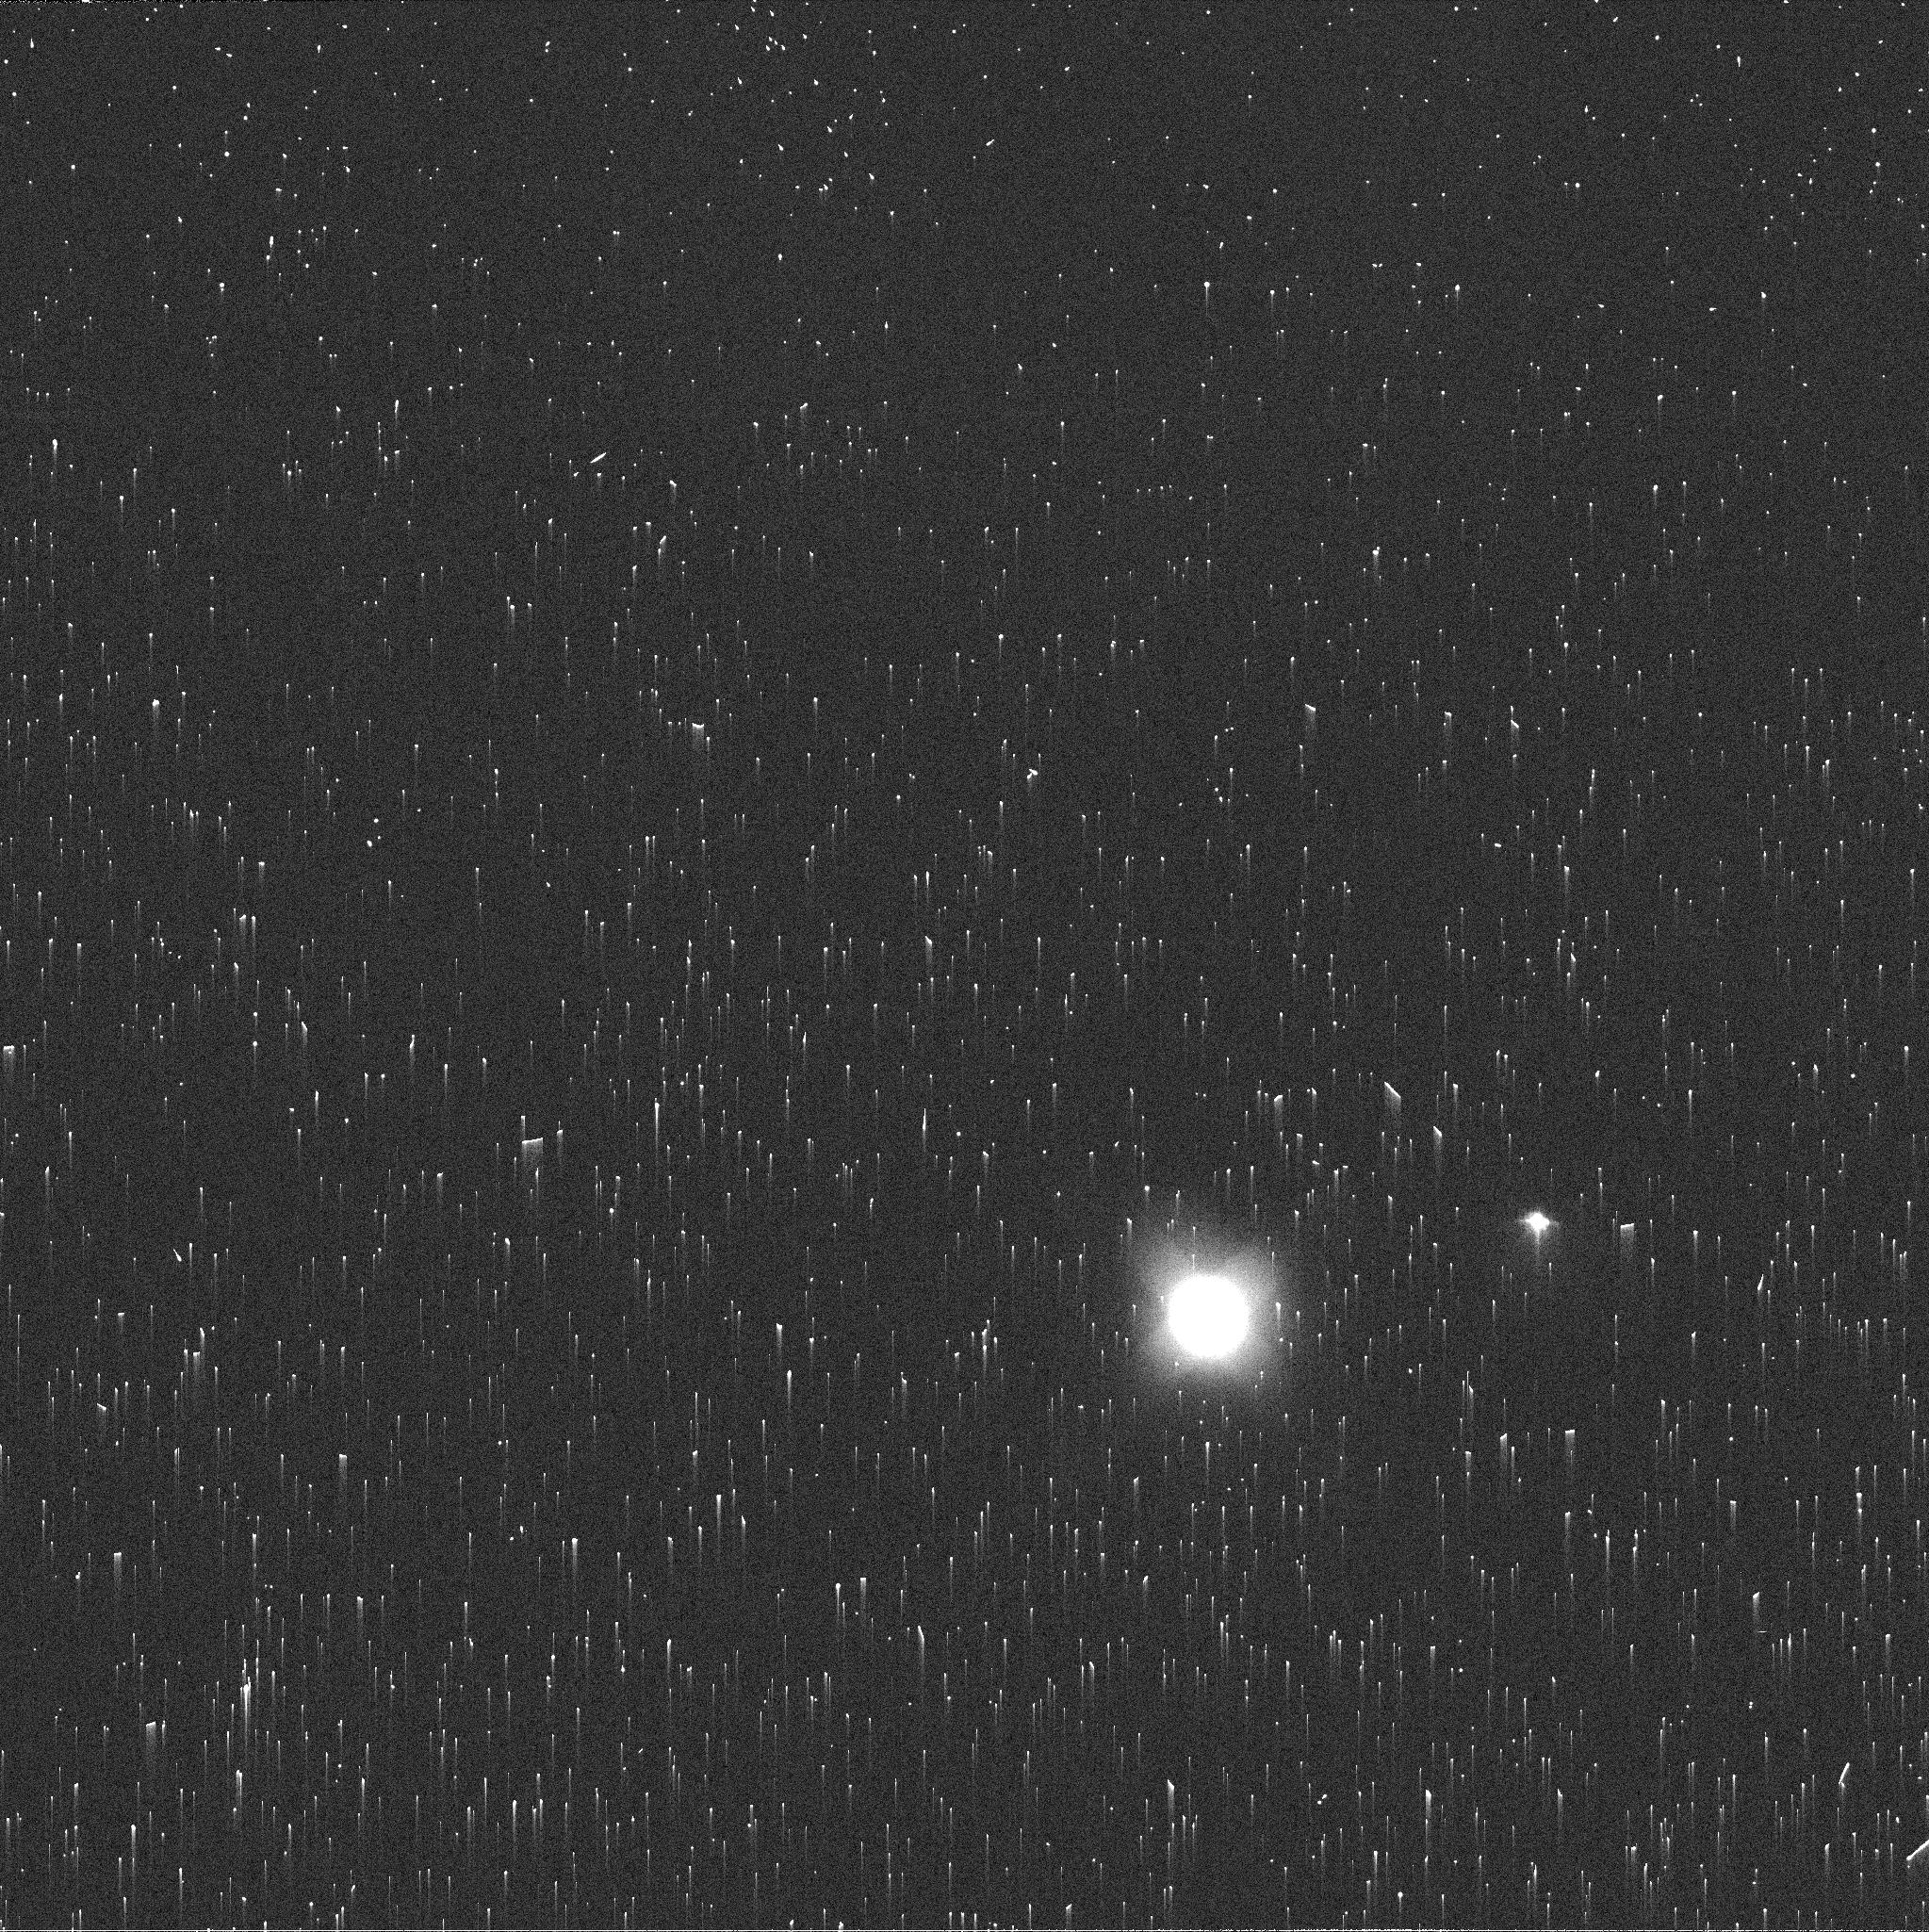
Target: NEPTUNE-MAPS. Instrument: WFC3/UVIS. Filter: FQ619N. Exposure: 2 min. Observation ID: if3p58b2q

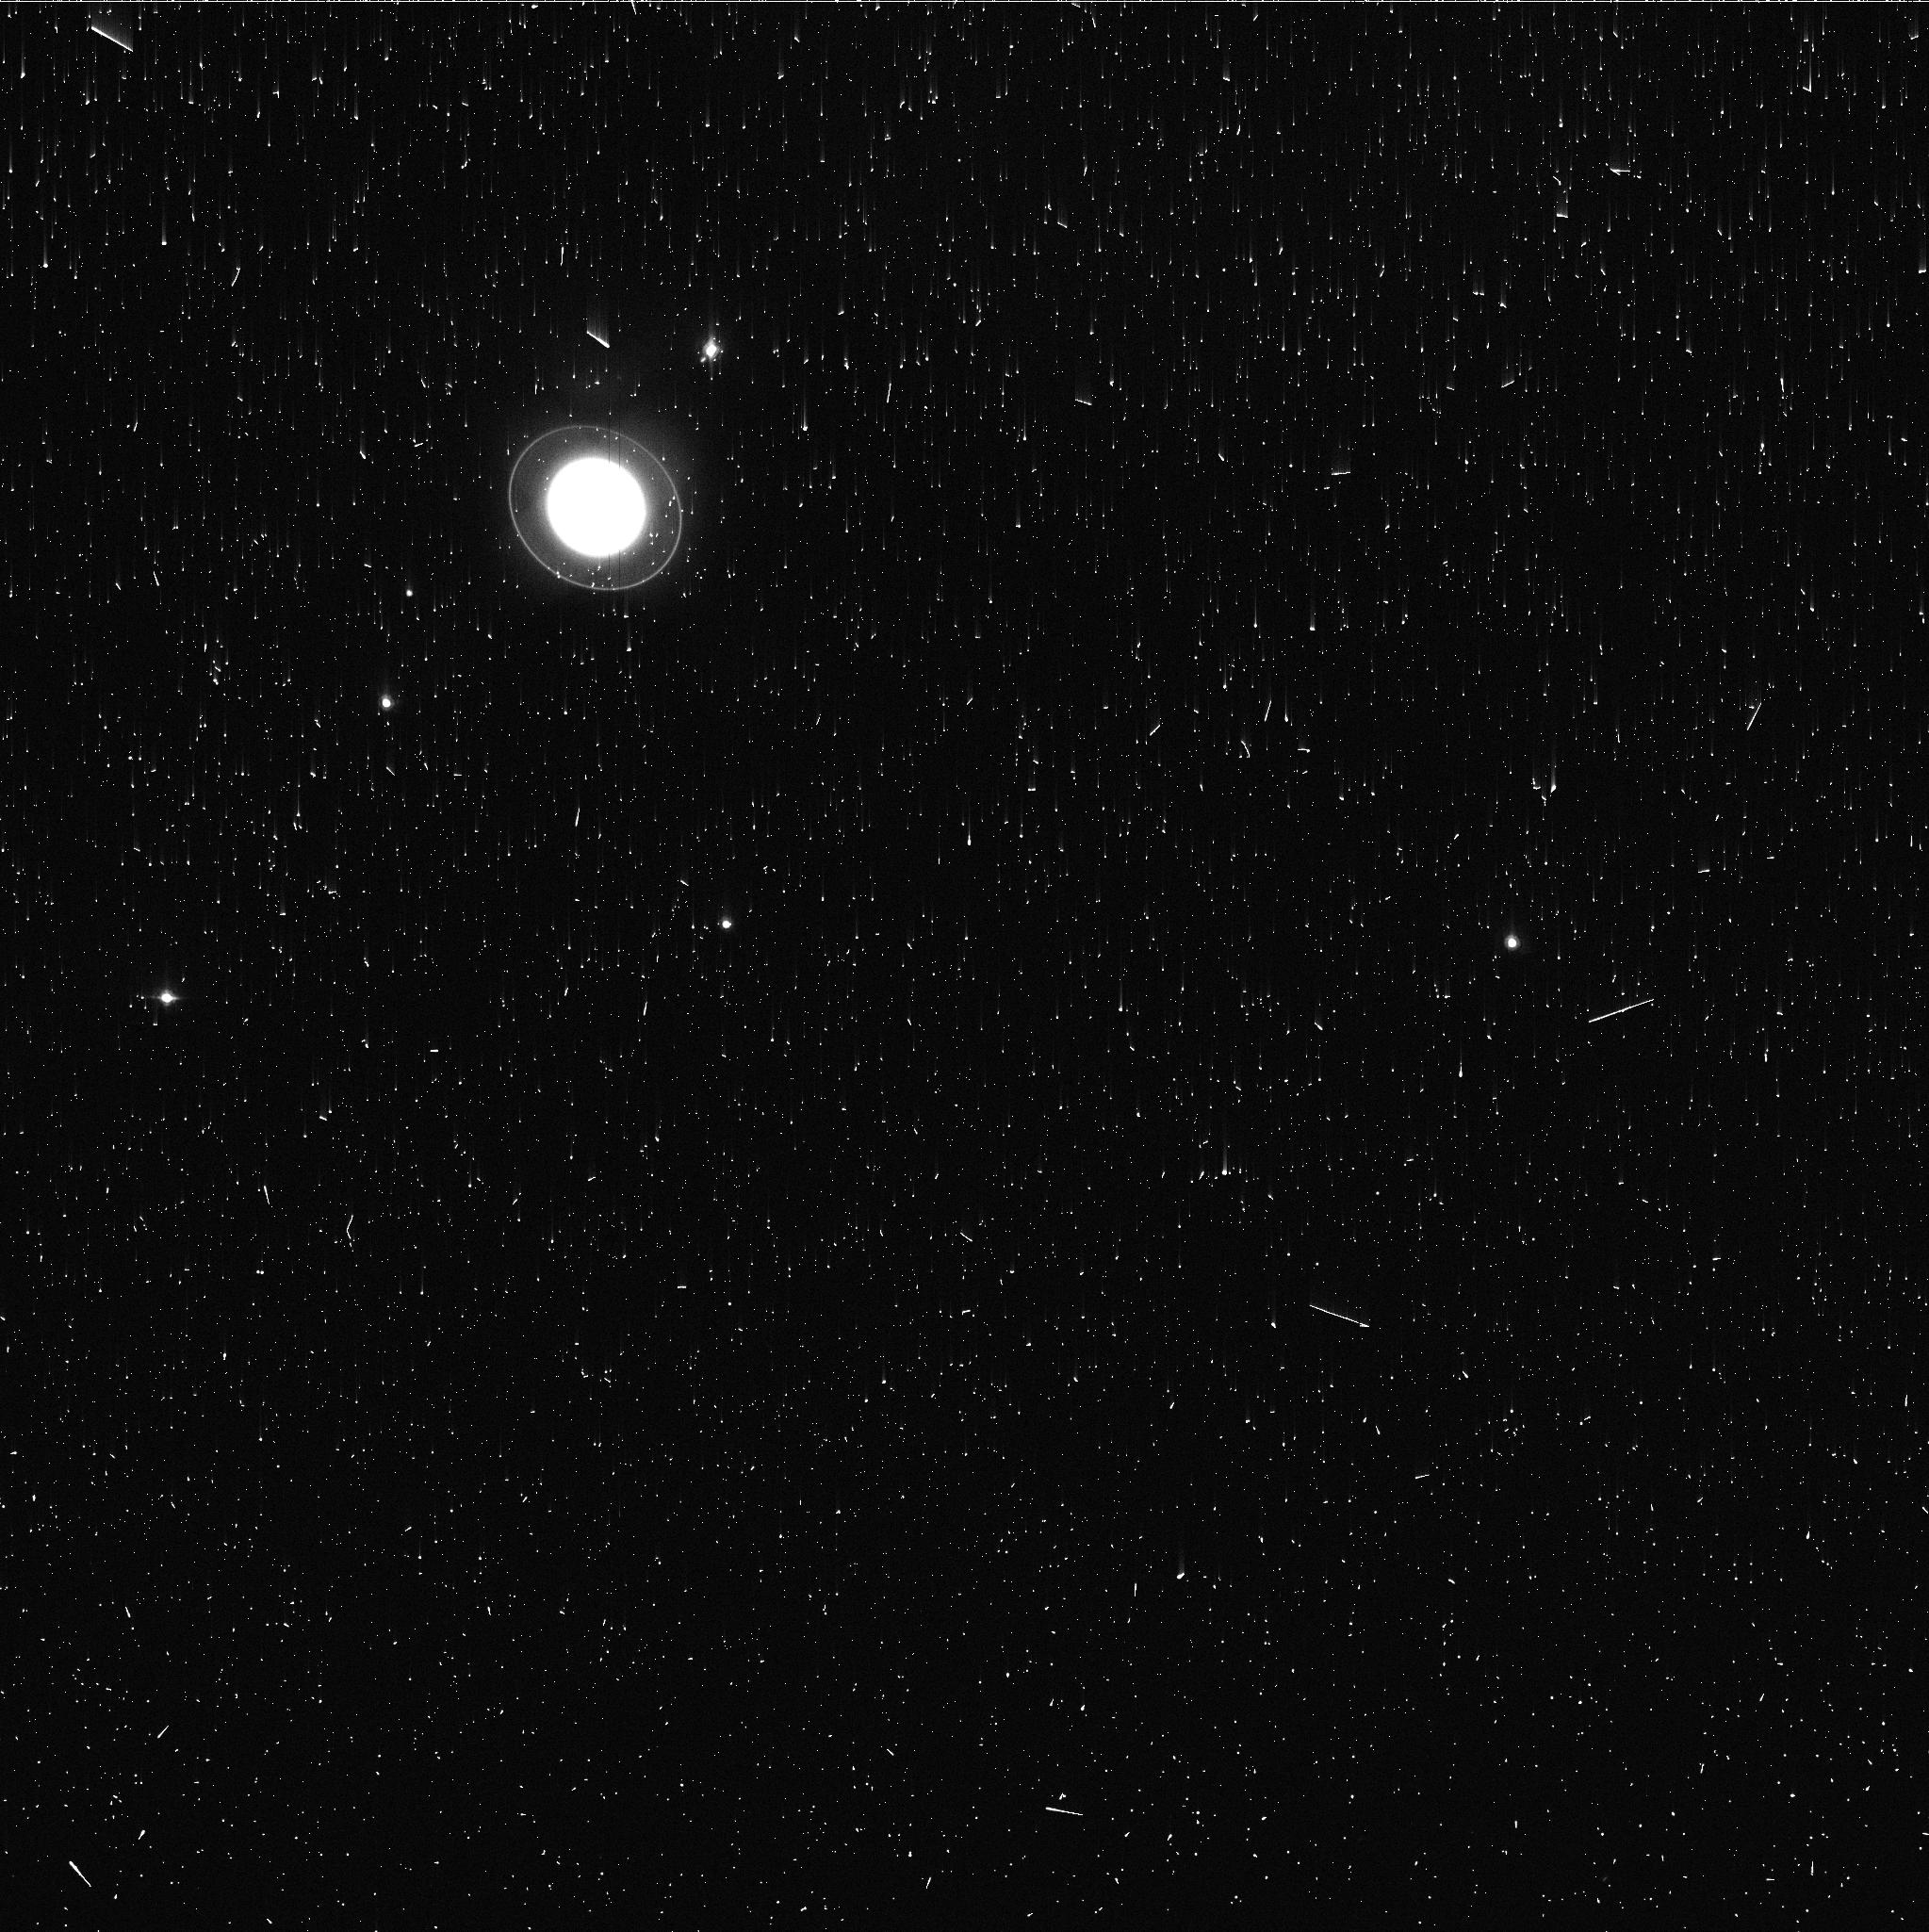
Target: URANUS-MAPS. Instrument: WFC3/UVIS. Filter: FQ727N. Exposure: 3 min. Observation ID: if3p02jjq

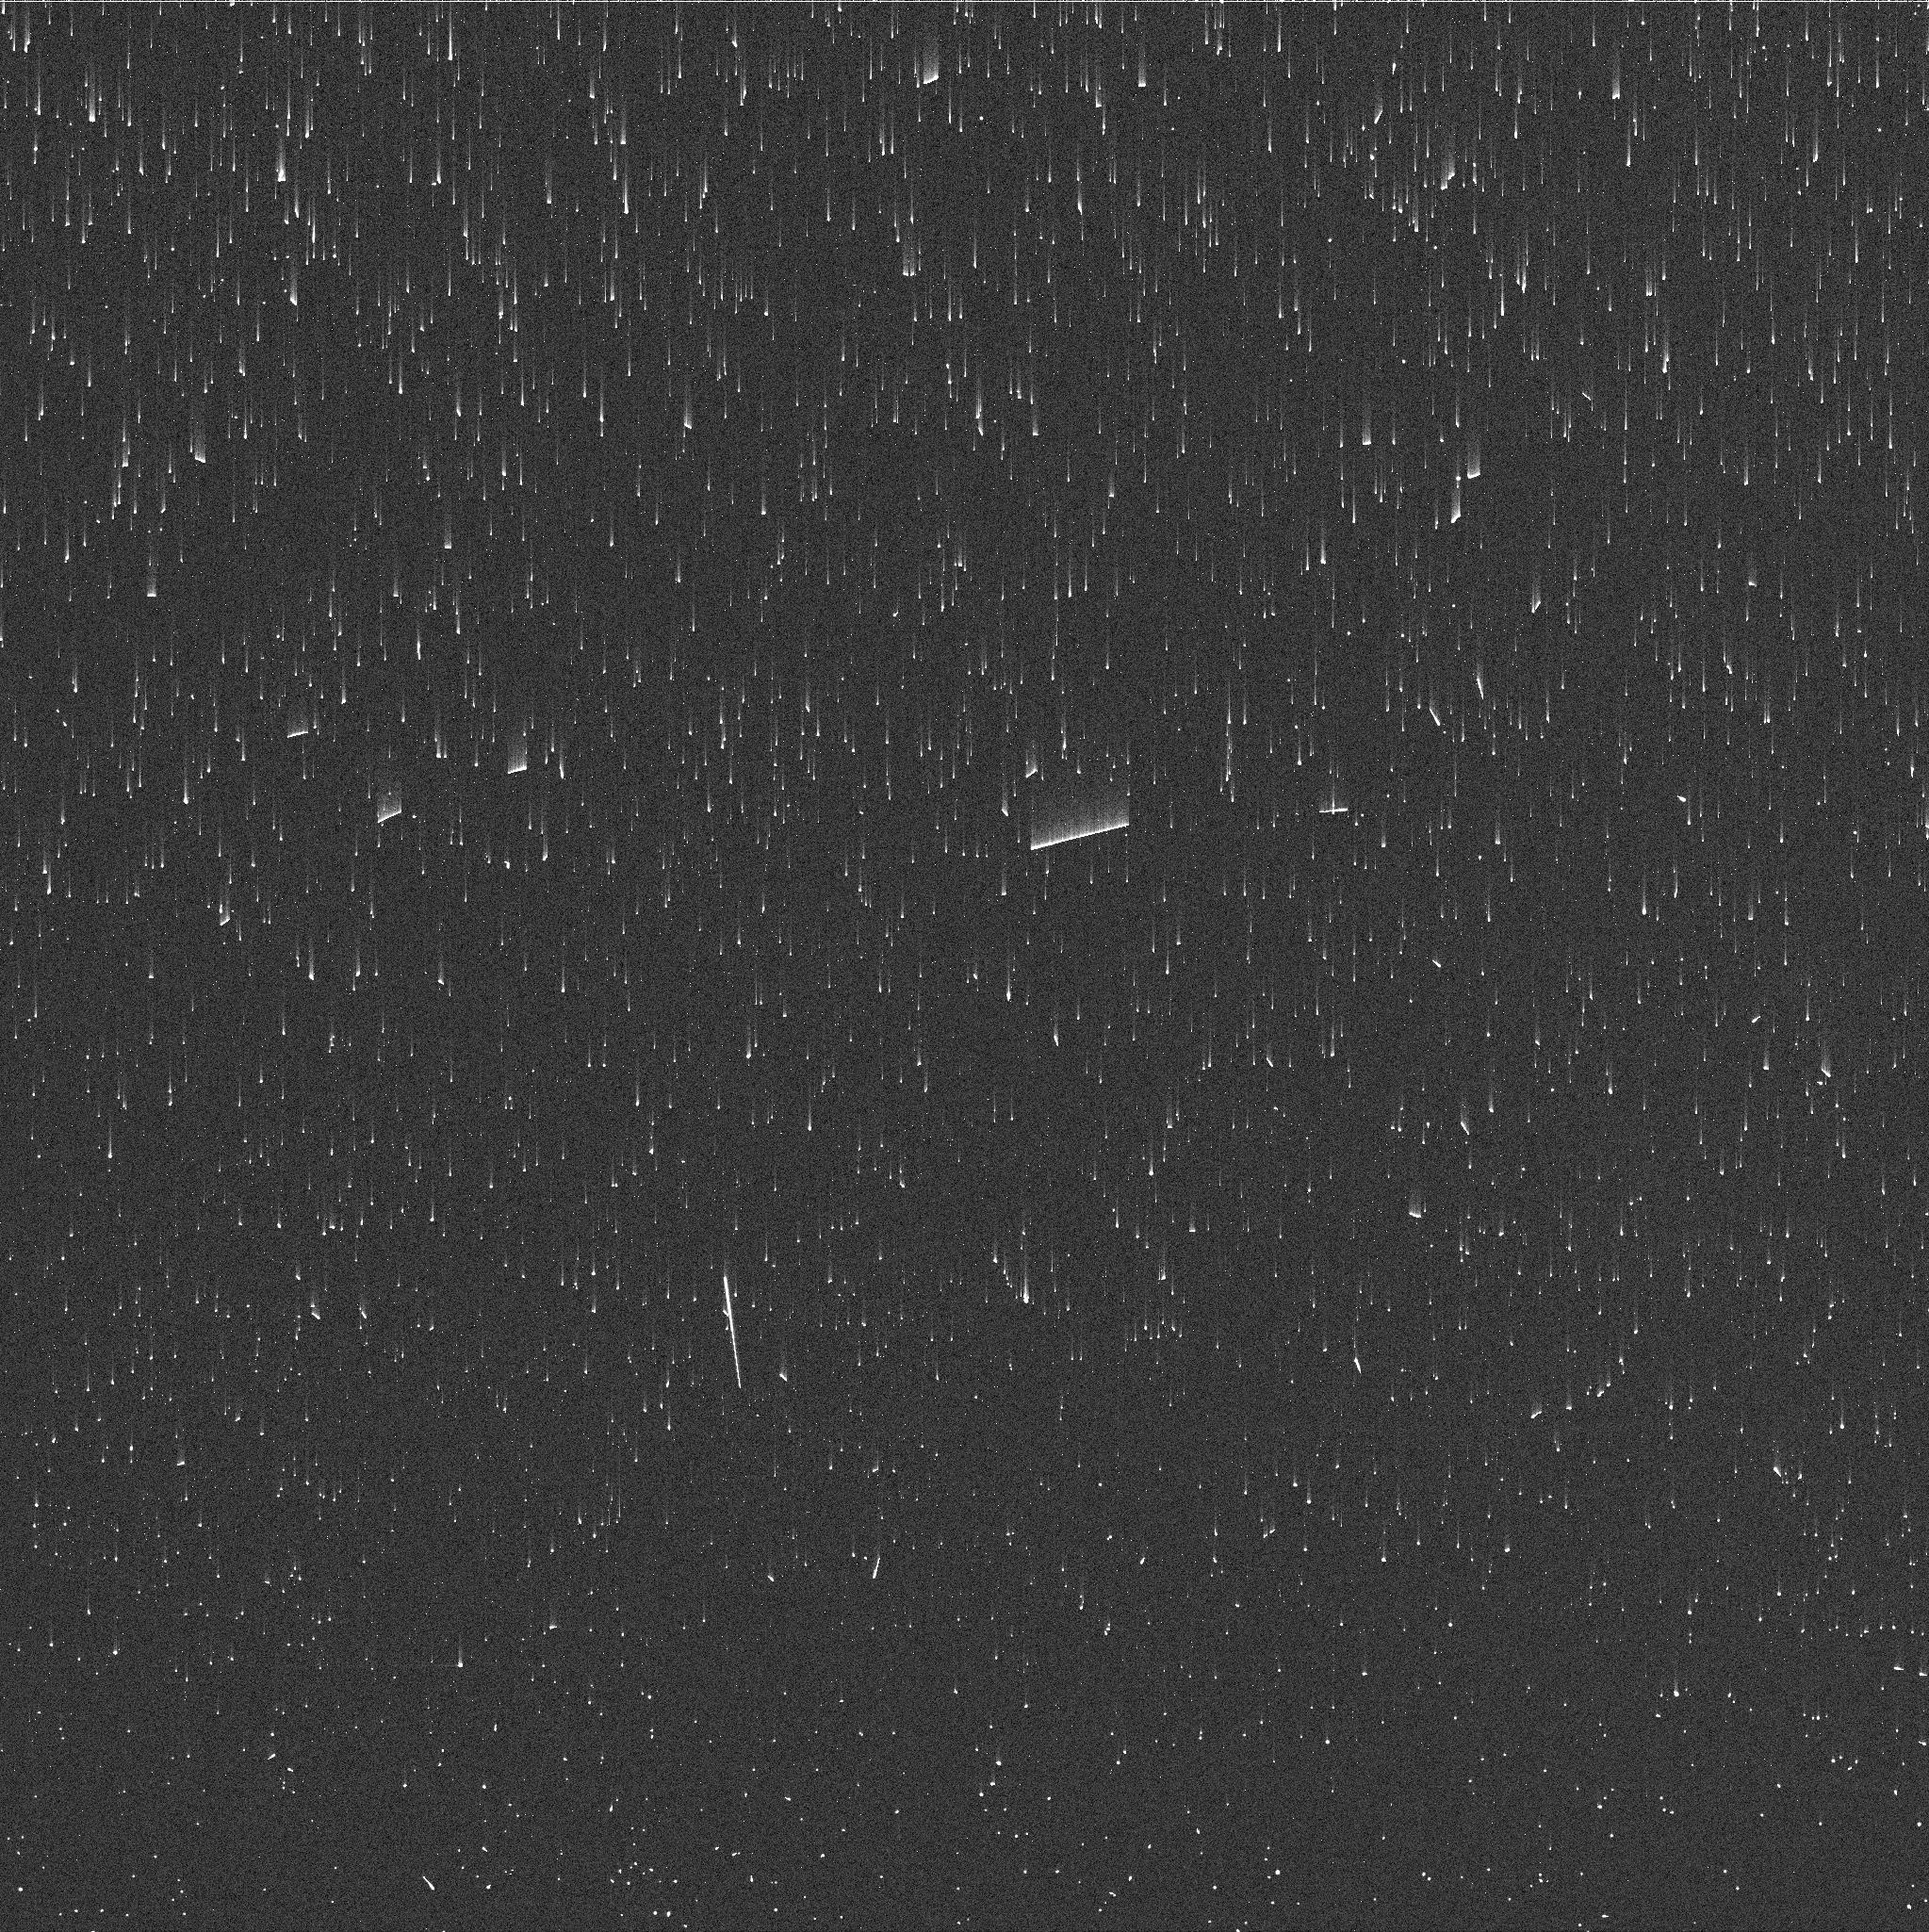
Target: NEPTUNE-MAPS. Instrument: WFC3/UVIS. Filter: FQ727N. Exposure: 2 min. Observation ID: if3p29ipq

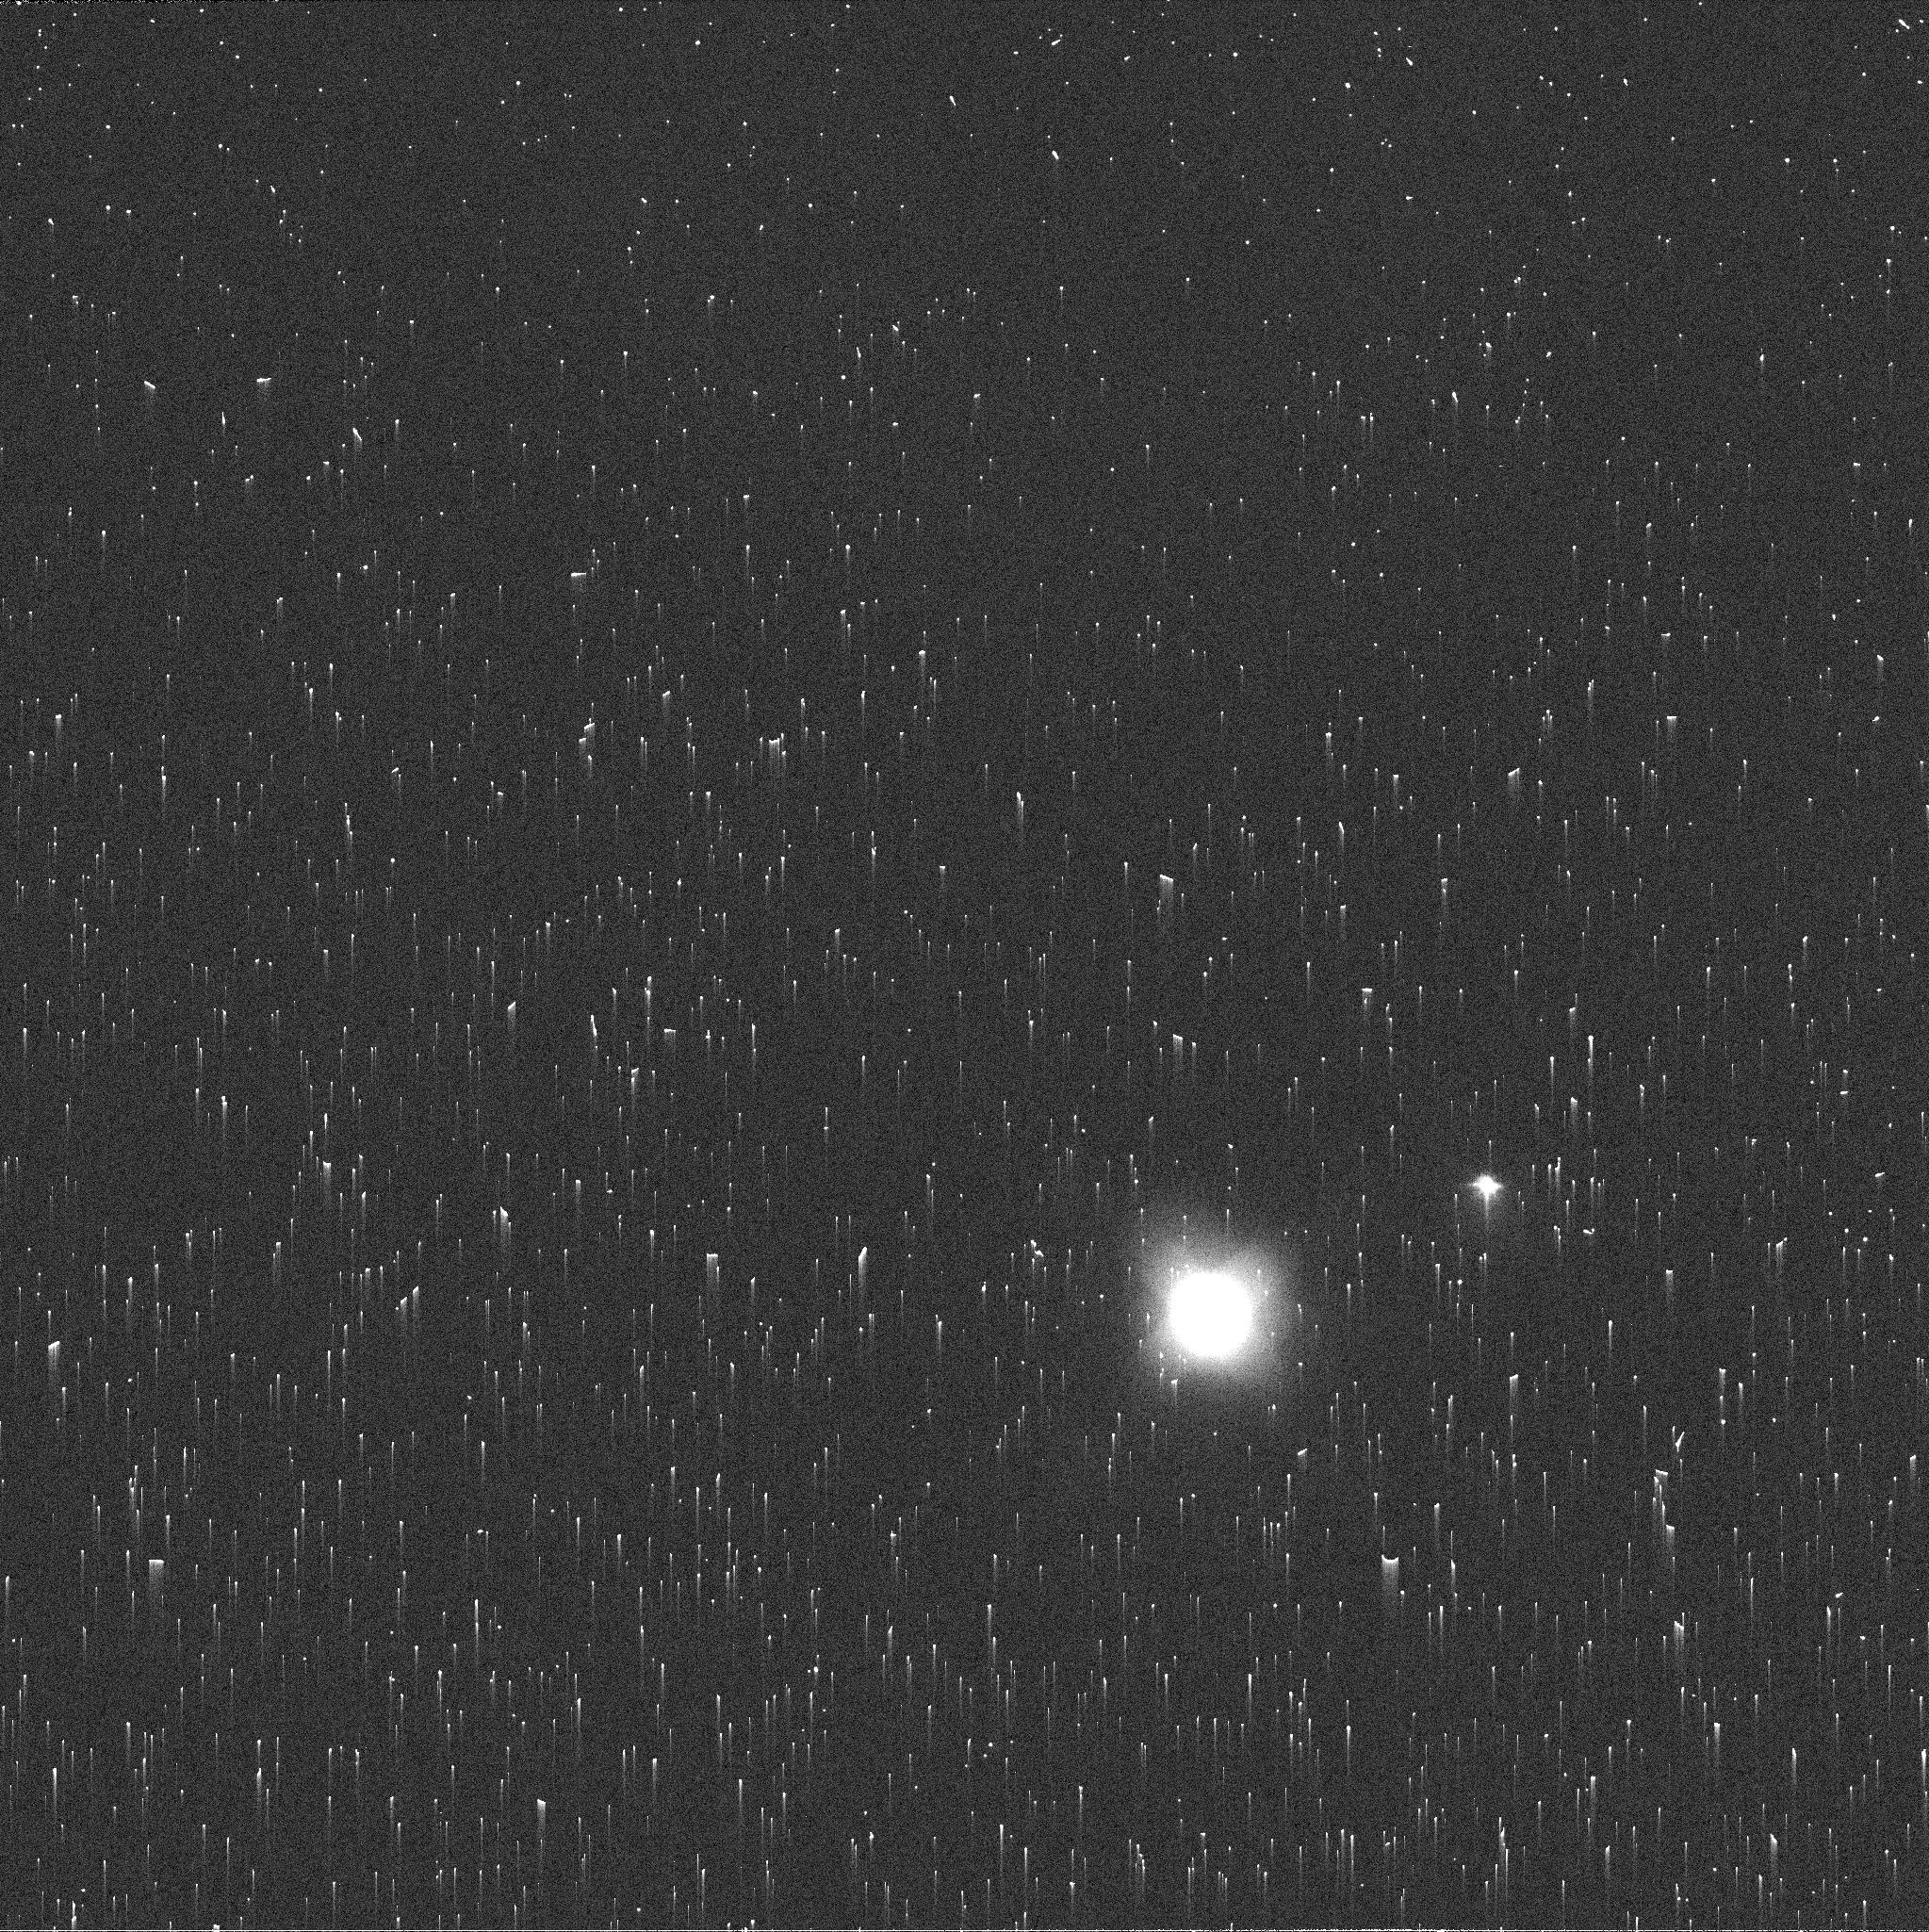
Target: NEPTUNE-MAPS. Instrument: WFC3/UVIS. Filter: FQ619N. Exposure: 2 min. Observation ID: if3p59c2q

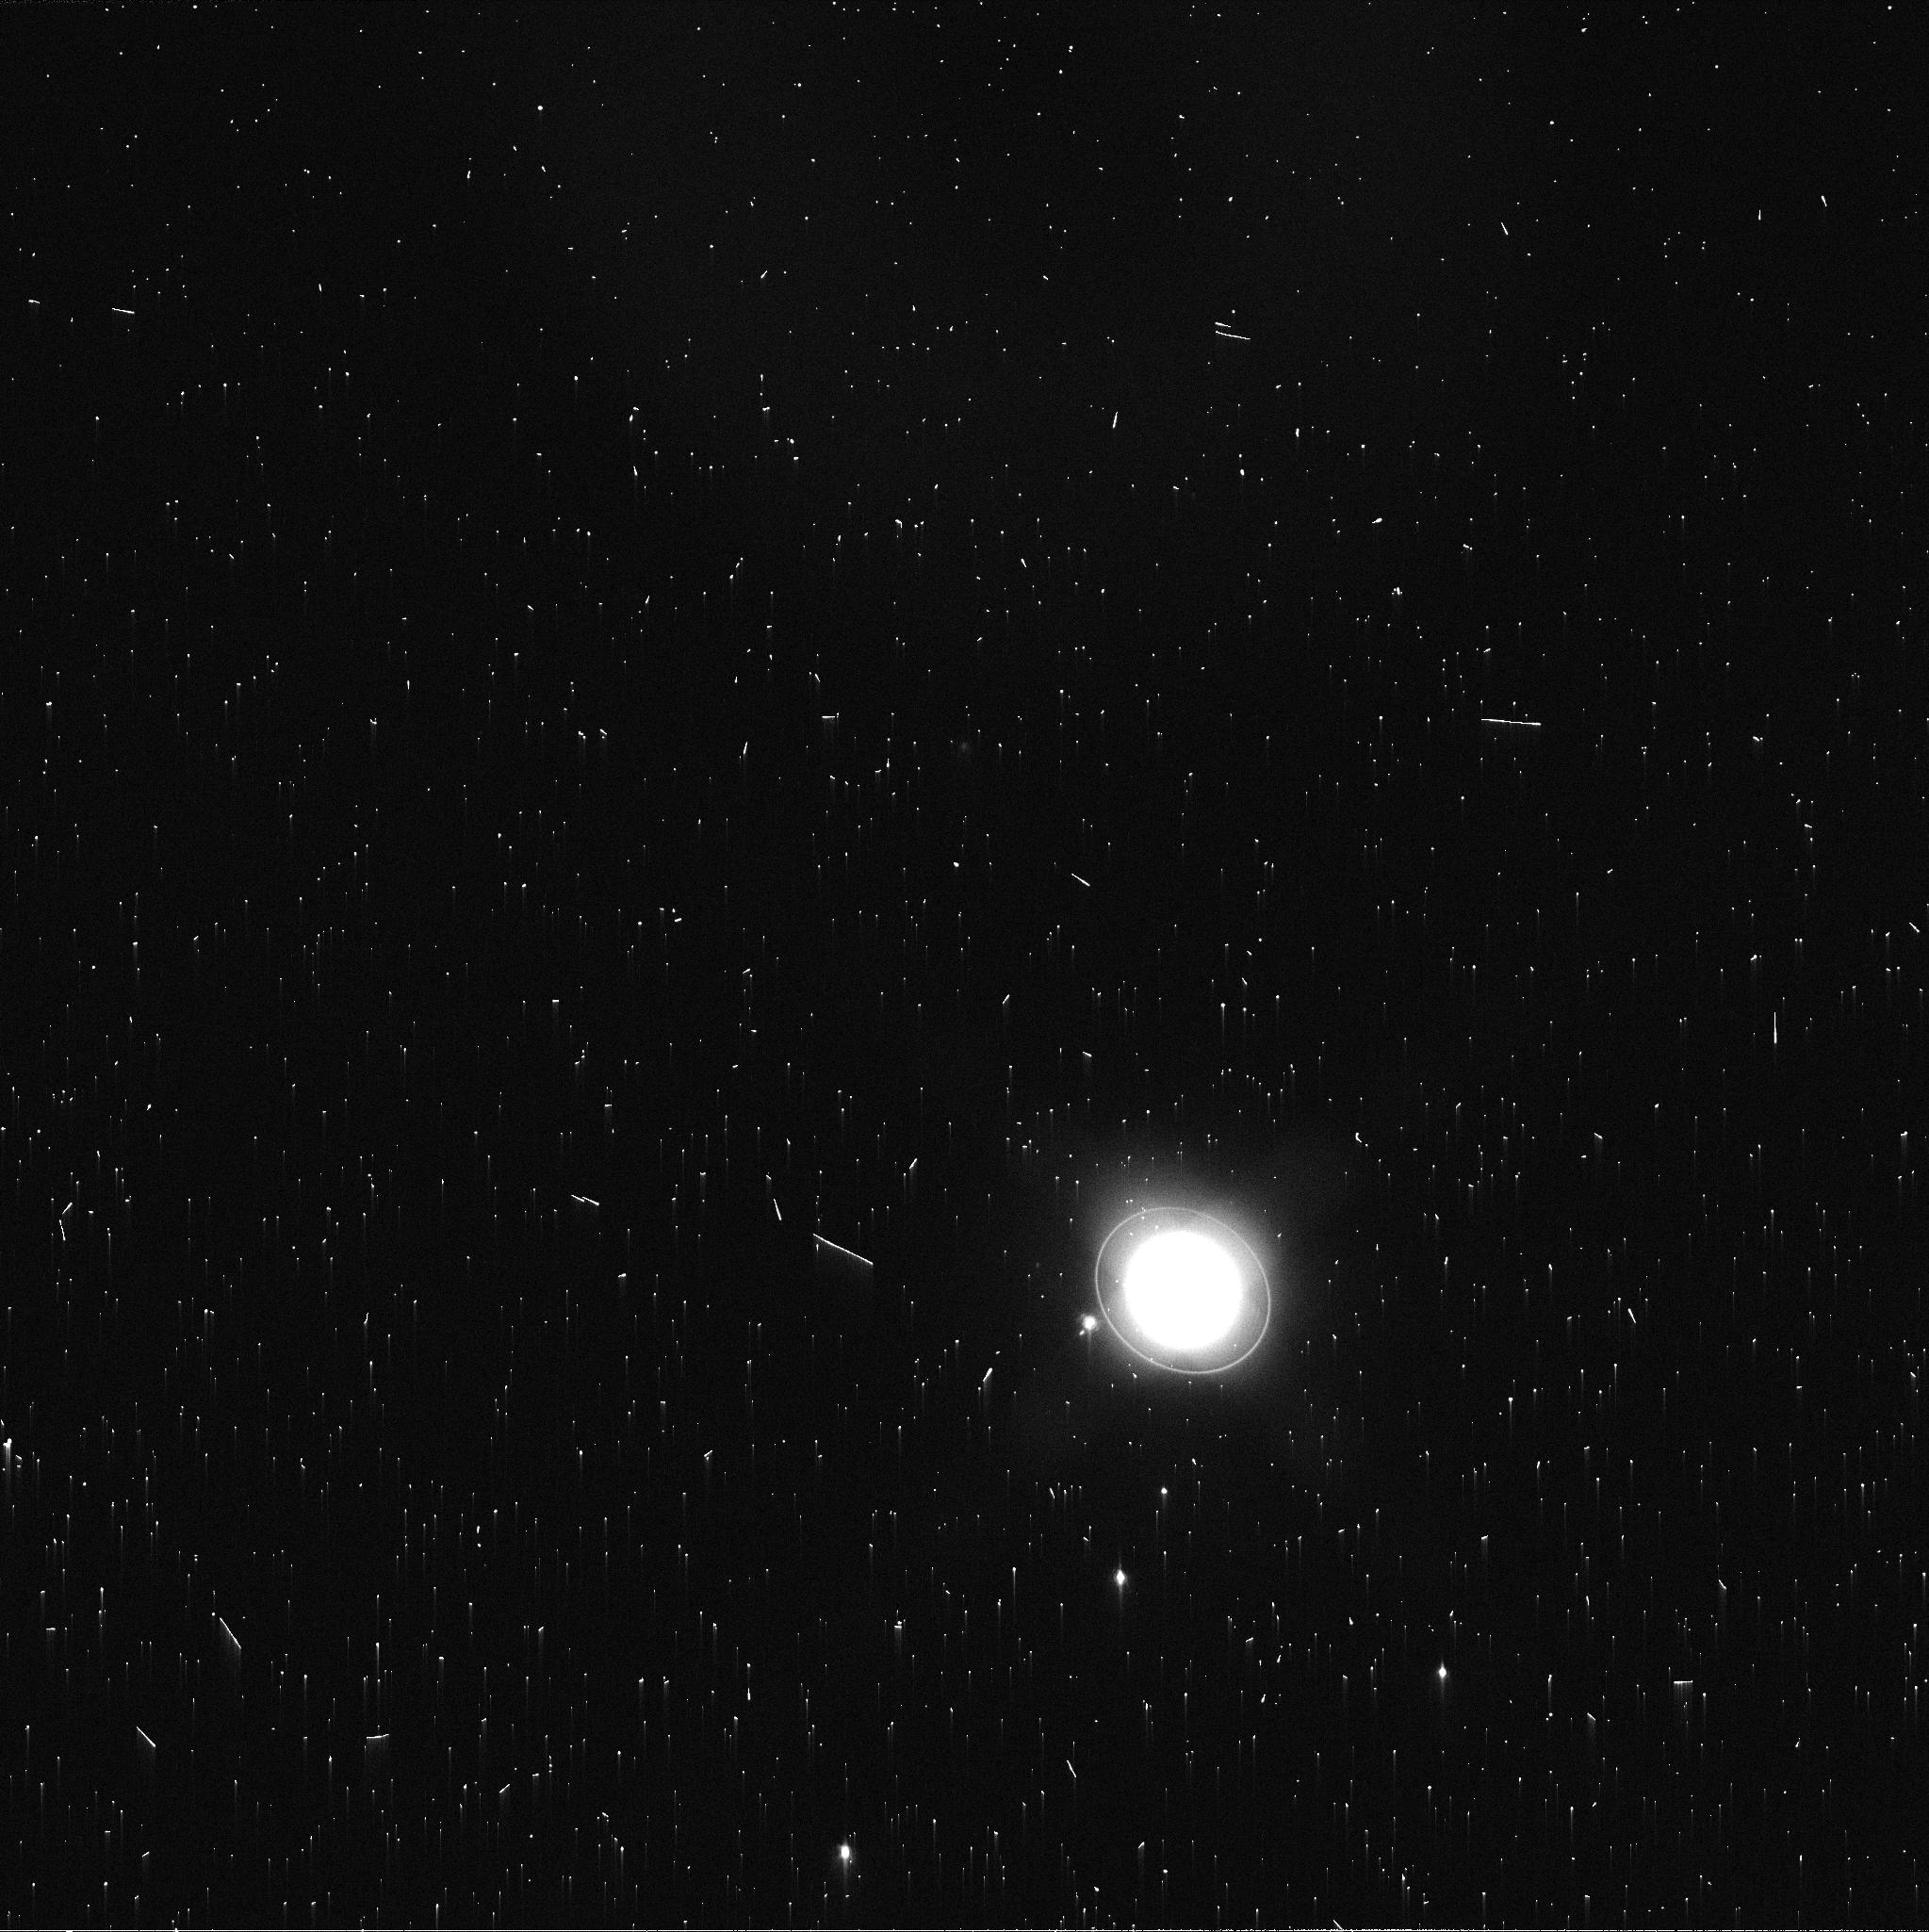
Target: URANUS-MAPS. Instrument: WFC3/UVIS. Filter: FQ619N. Exposure: 2 min. Observation ID: if3p01irq

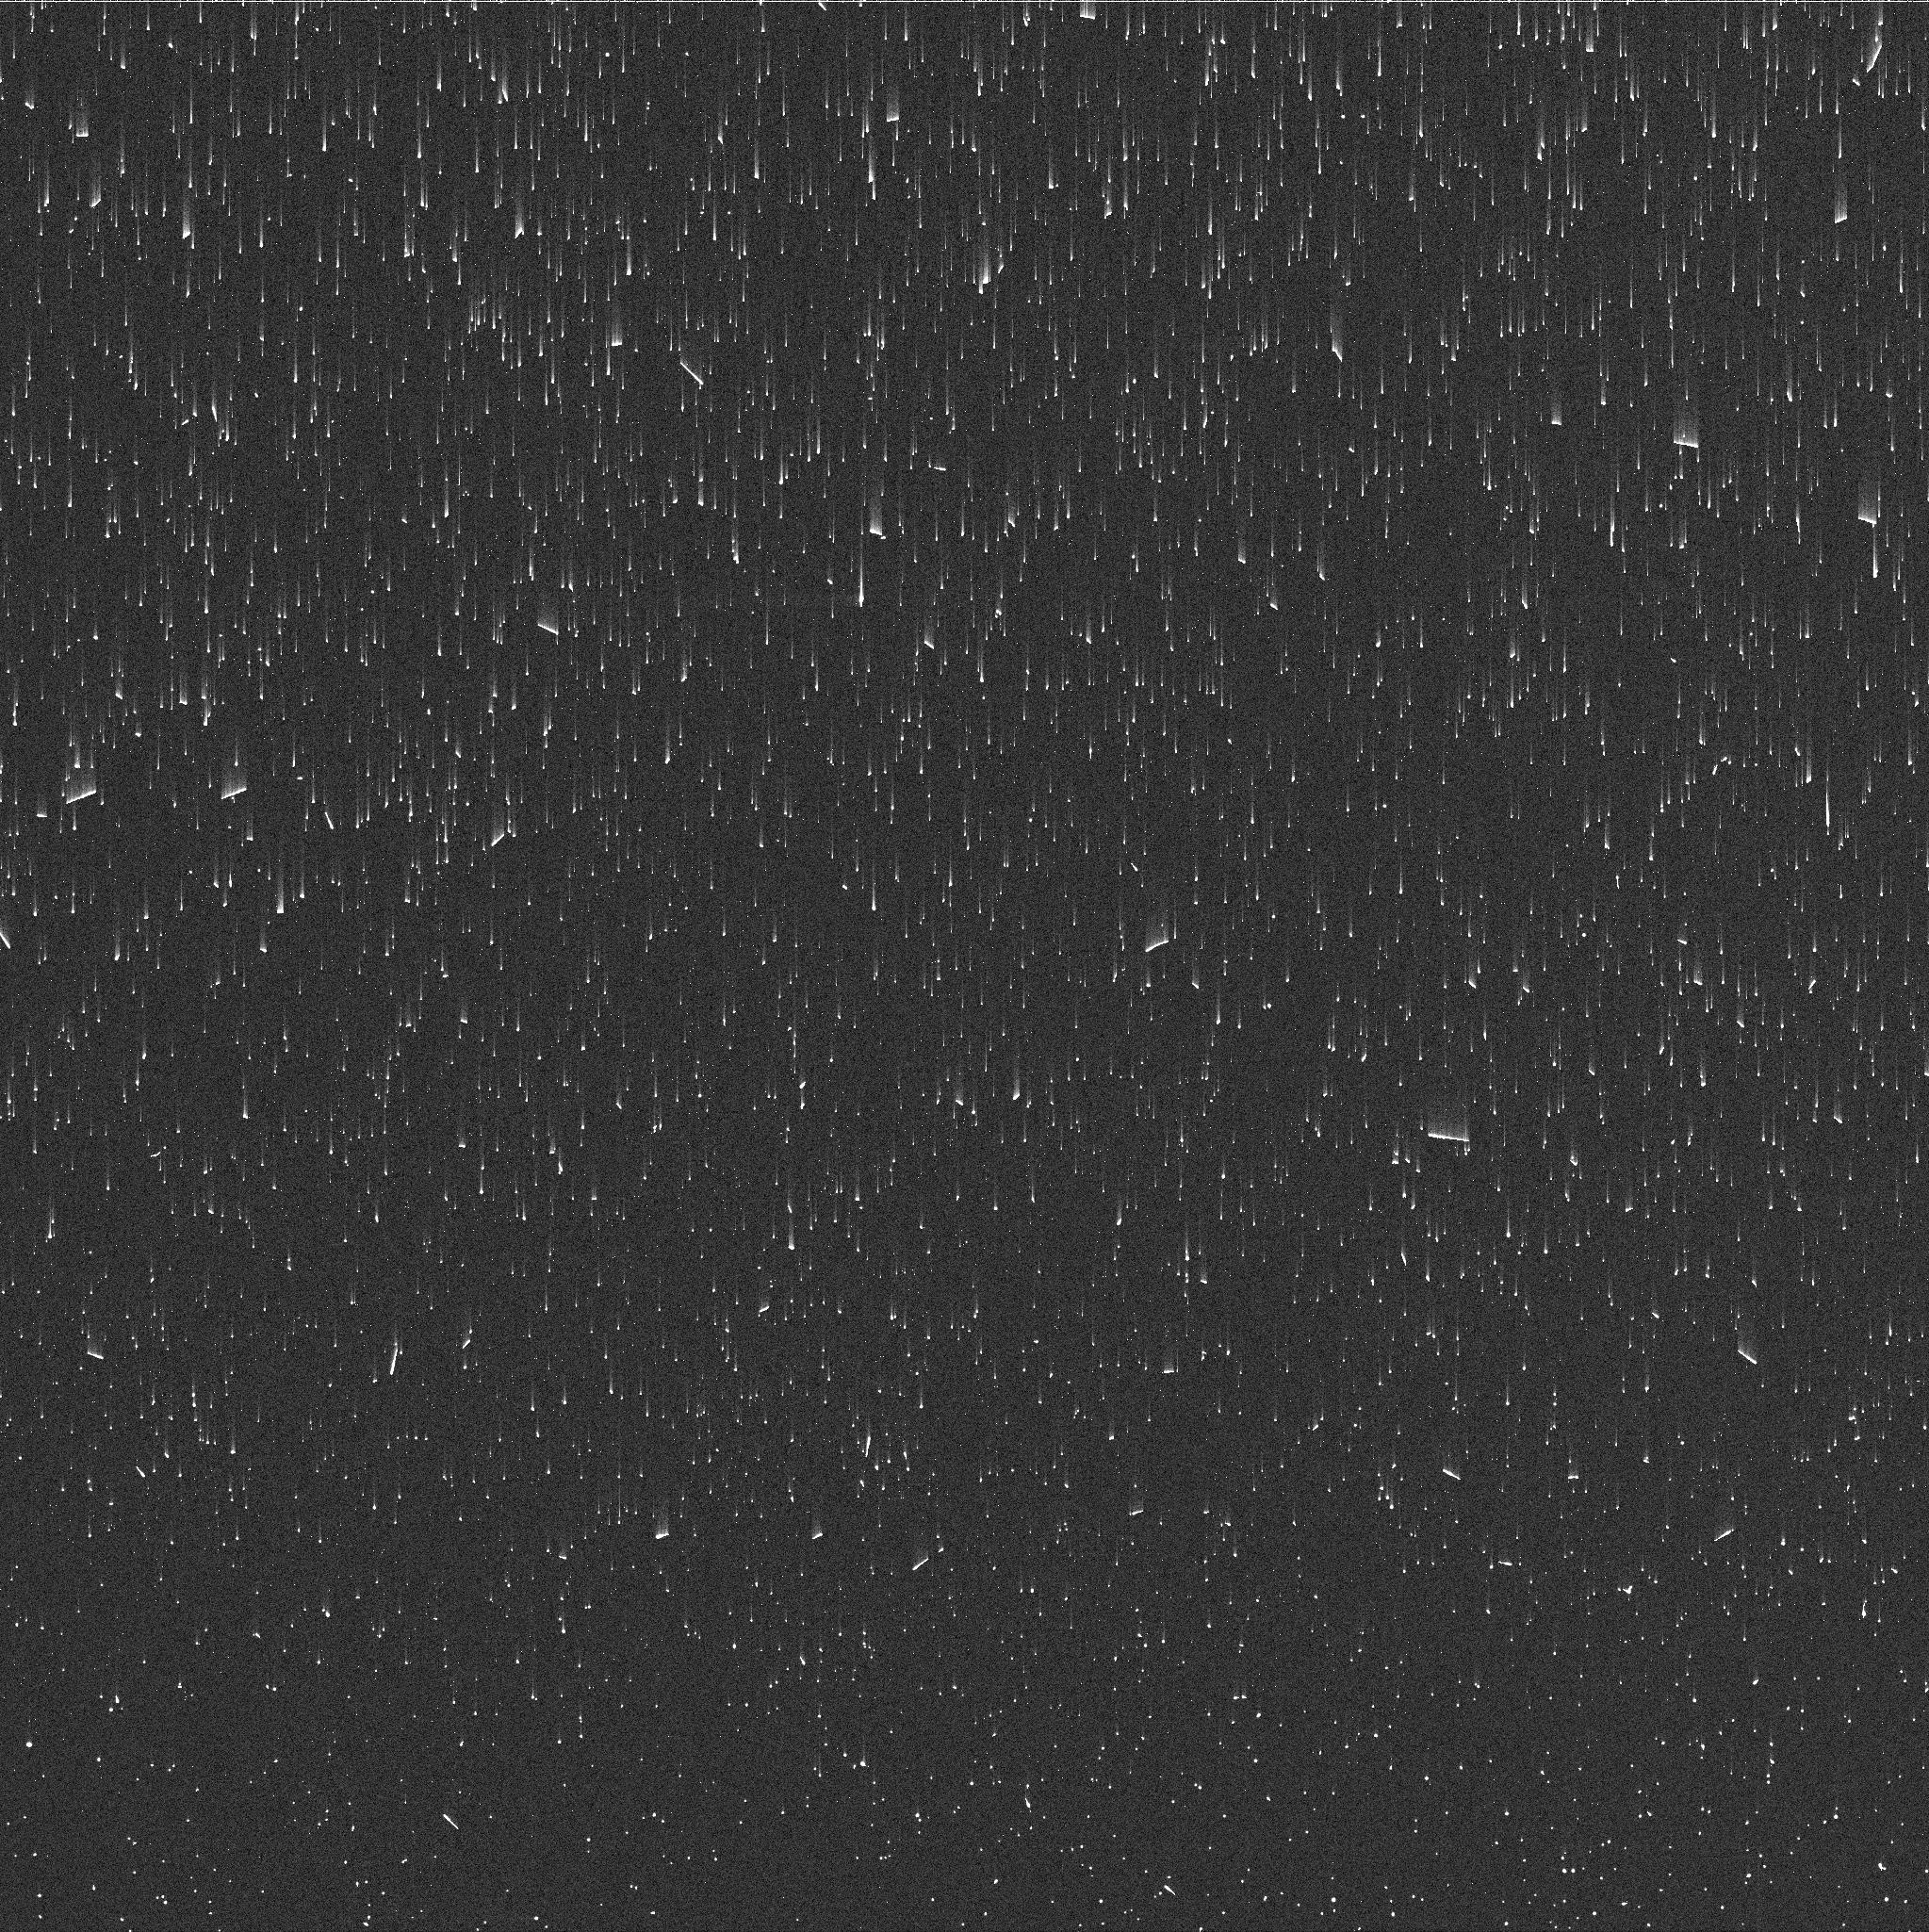
Target: NEPTUNE-MAPS. Instrument: WFC3/UVIS. Filter: FQ727N. Exposure: 2 min. Observation ID: if3p23caq

Hubble 2020: Outer Planet Atmospheres Legacy (OPAL) Program (PI: Simon, Amy)

Long time base observations of the outer planets are critical in understanding the atmospheric dynamics and evolution of the gas giants. We propose yearly monitoring of each giant planet for the remainder of Hubble's lifetime to provide a lasting legacy of increasingly valuable data for time-domain studies. The Hubble Space Telescope is a unique asset to planetary science, allowing high spatial resolution data with absolute photometric knowledge. For the outer planets, gas/ice giant planets Jupiter, Saturn, Uranus and Neptune, many phenomena happen on timescales of years to decades, and the data we propose are beyond the scope of a typical GO program. Hubble is the only platform that can provide high spatial resolution global studies of cloud coloration, activity, and motion on a consistent time basis to help constrain the underlying mechanics.